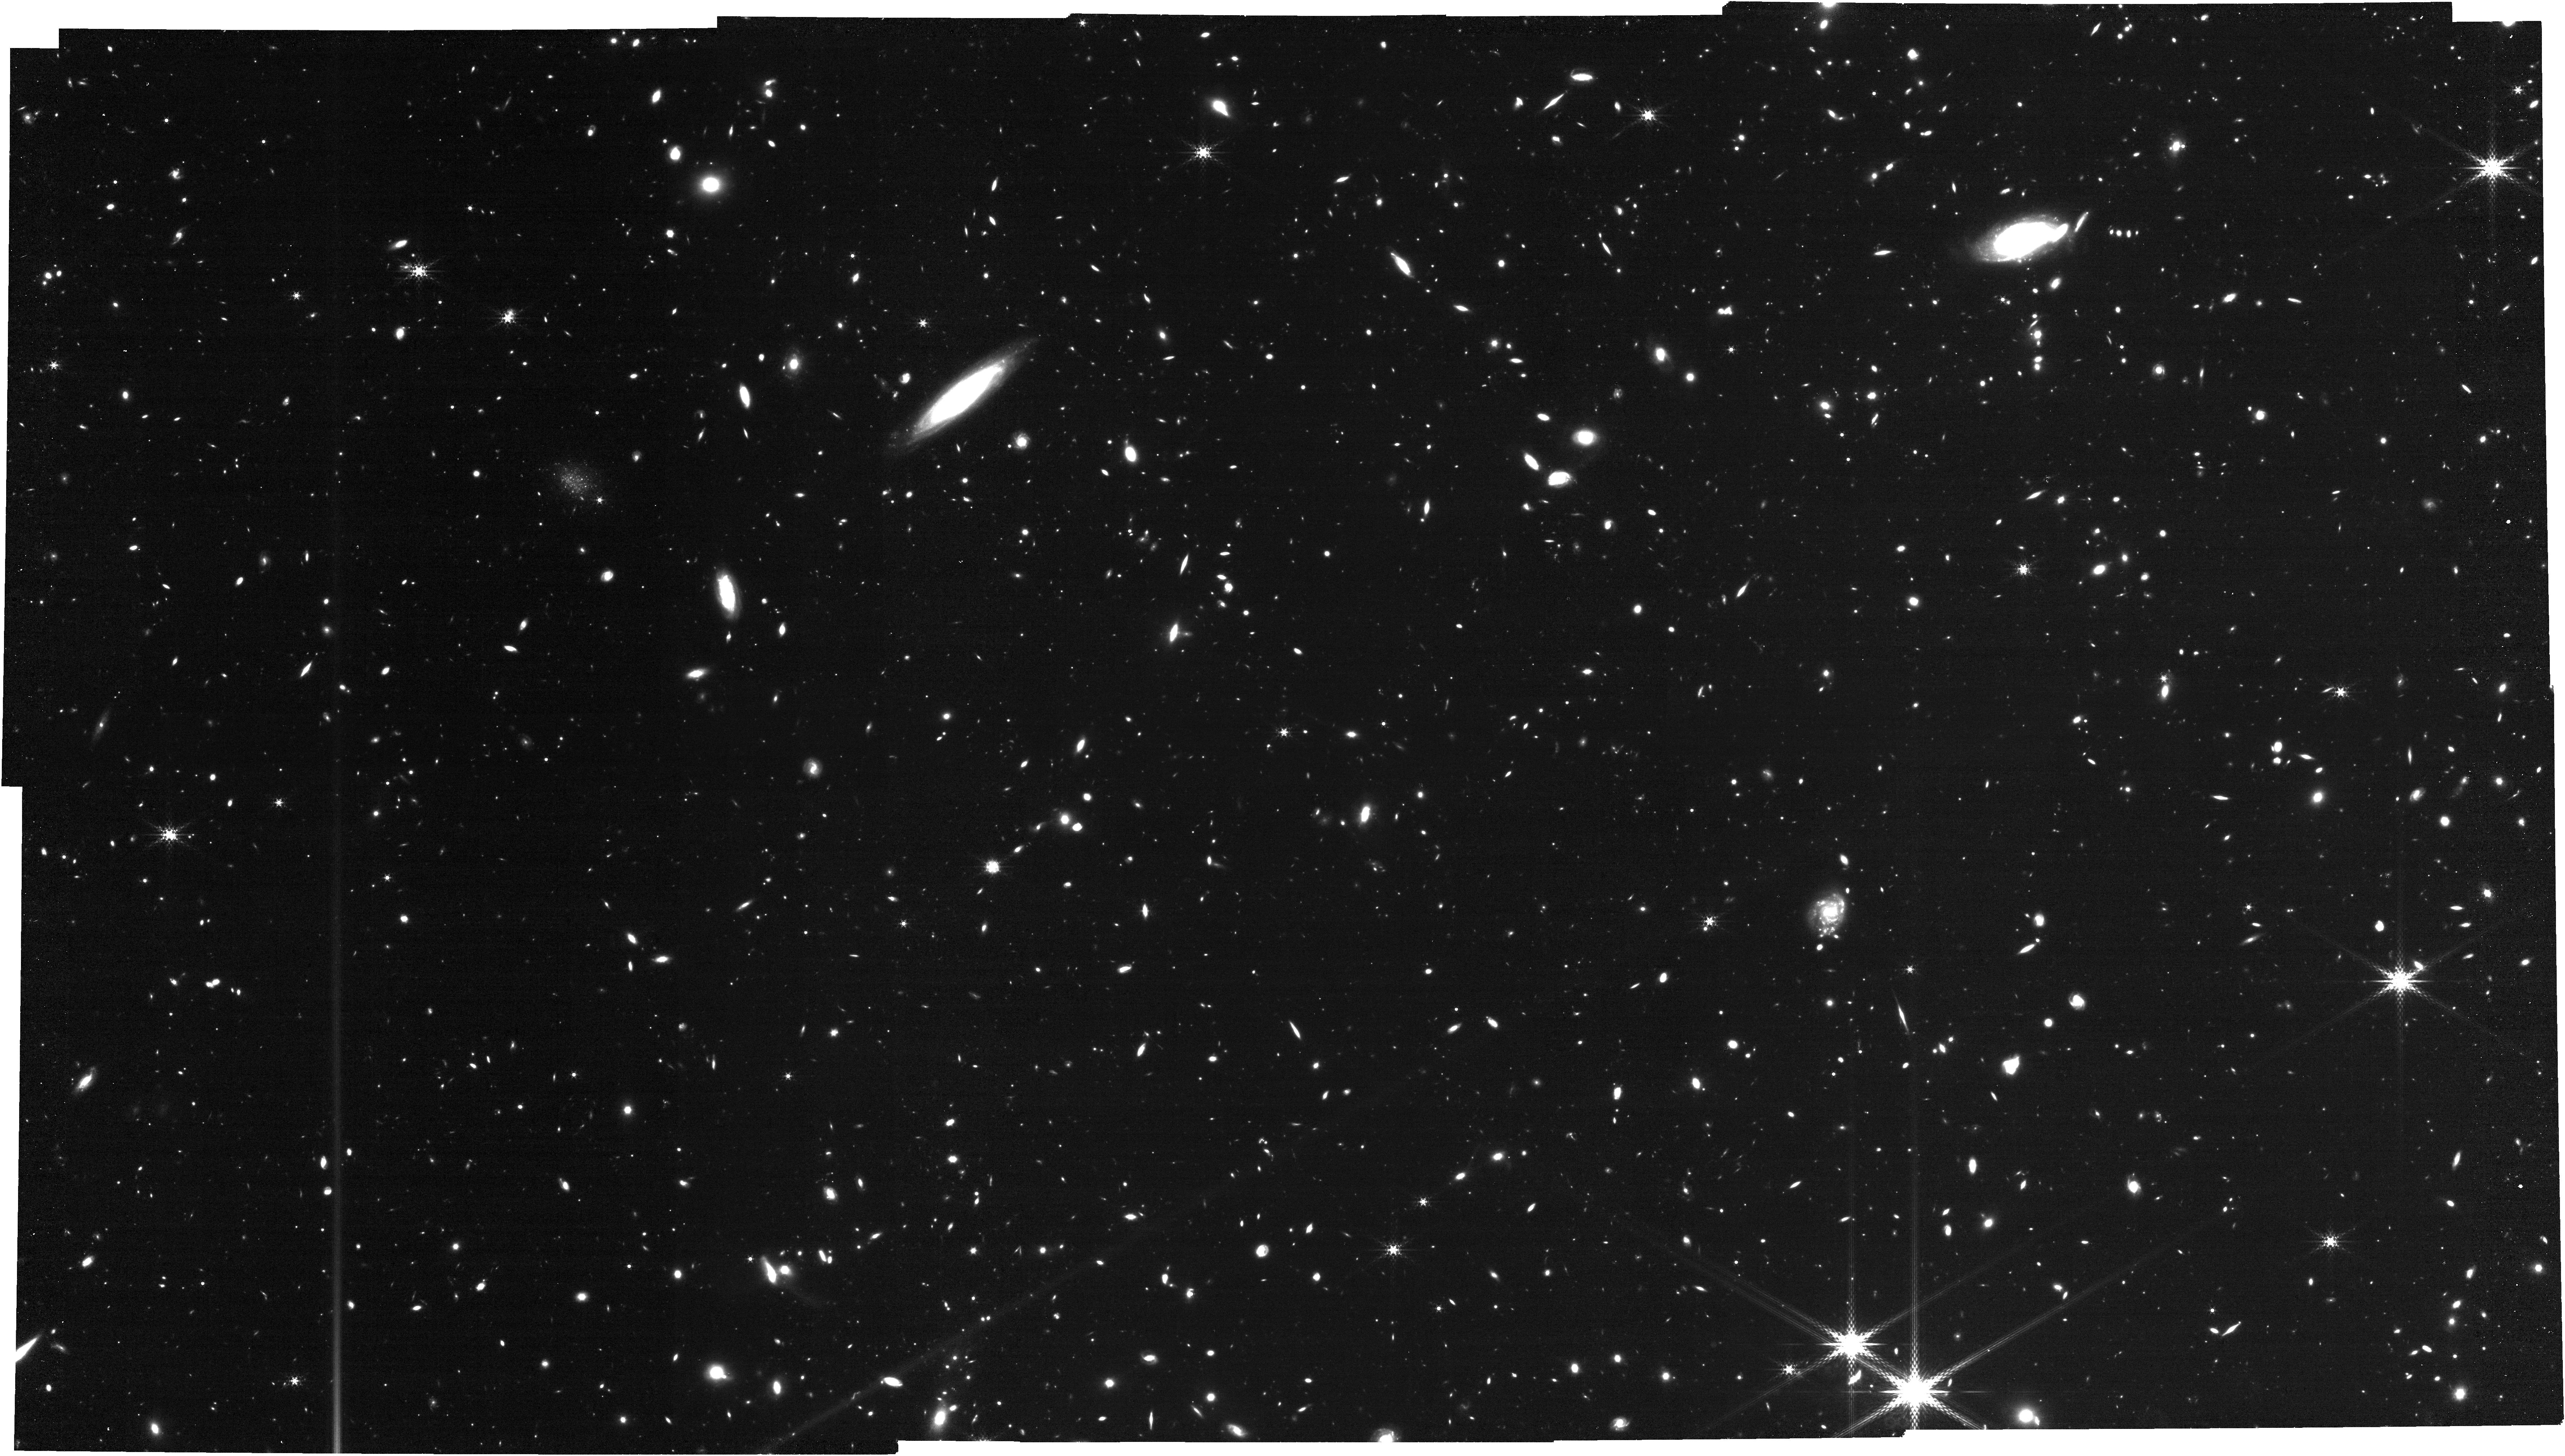
Target: PSOJ183-12
Instrument: NIRCAM
Filter: F410M
Exposure: 1.8 h
Observation ID: jw07436-o002_t002_nircam_clear-f410m

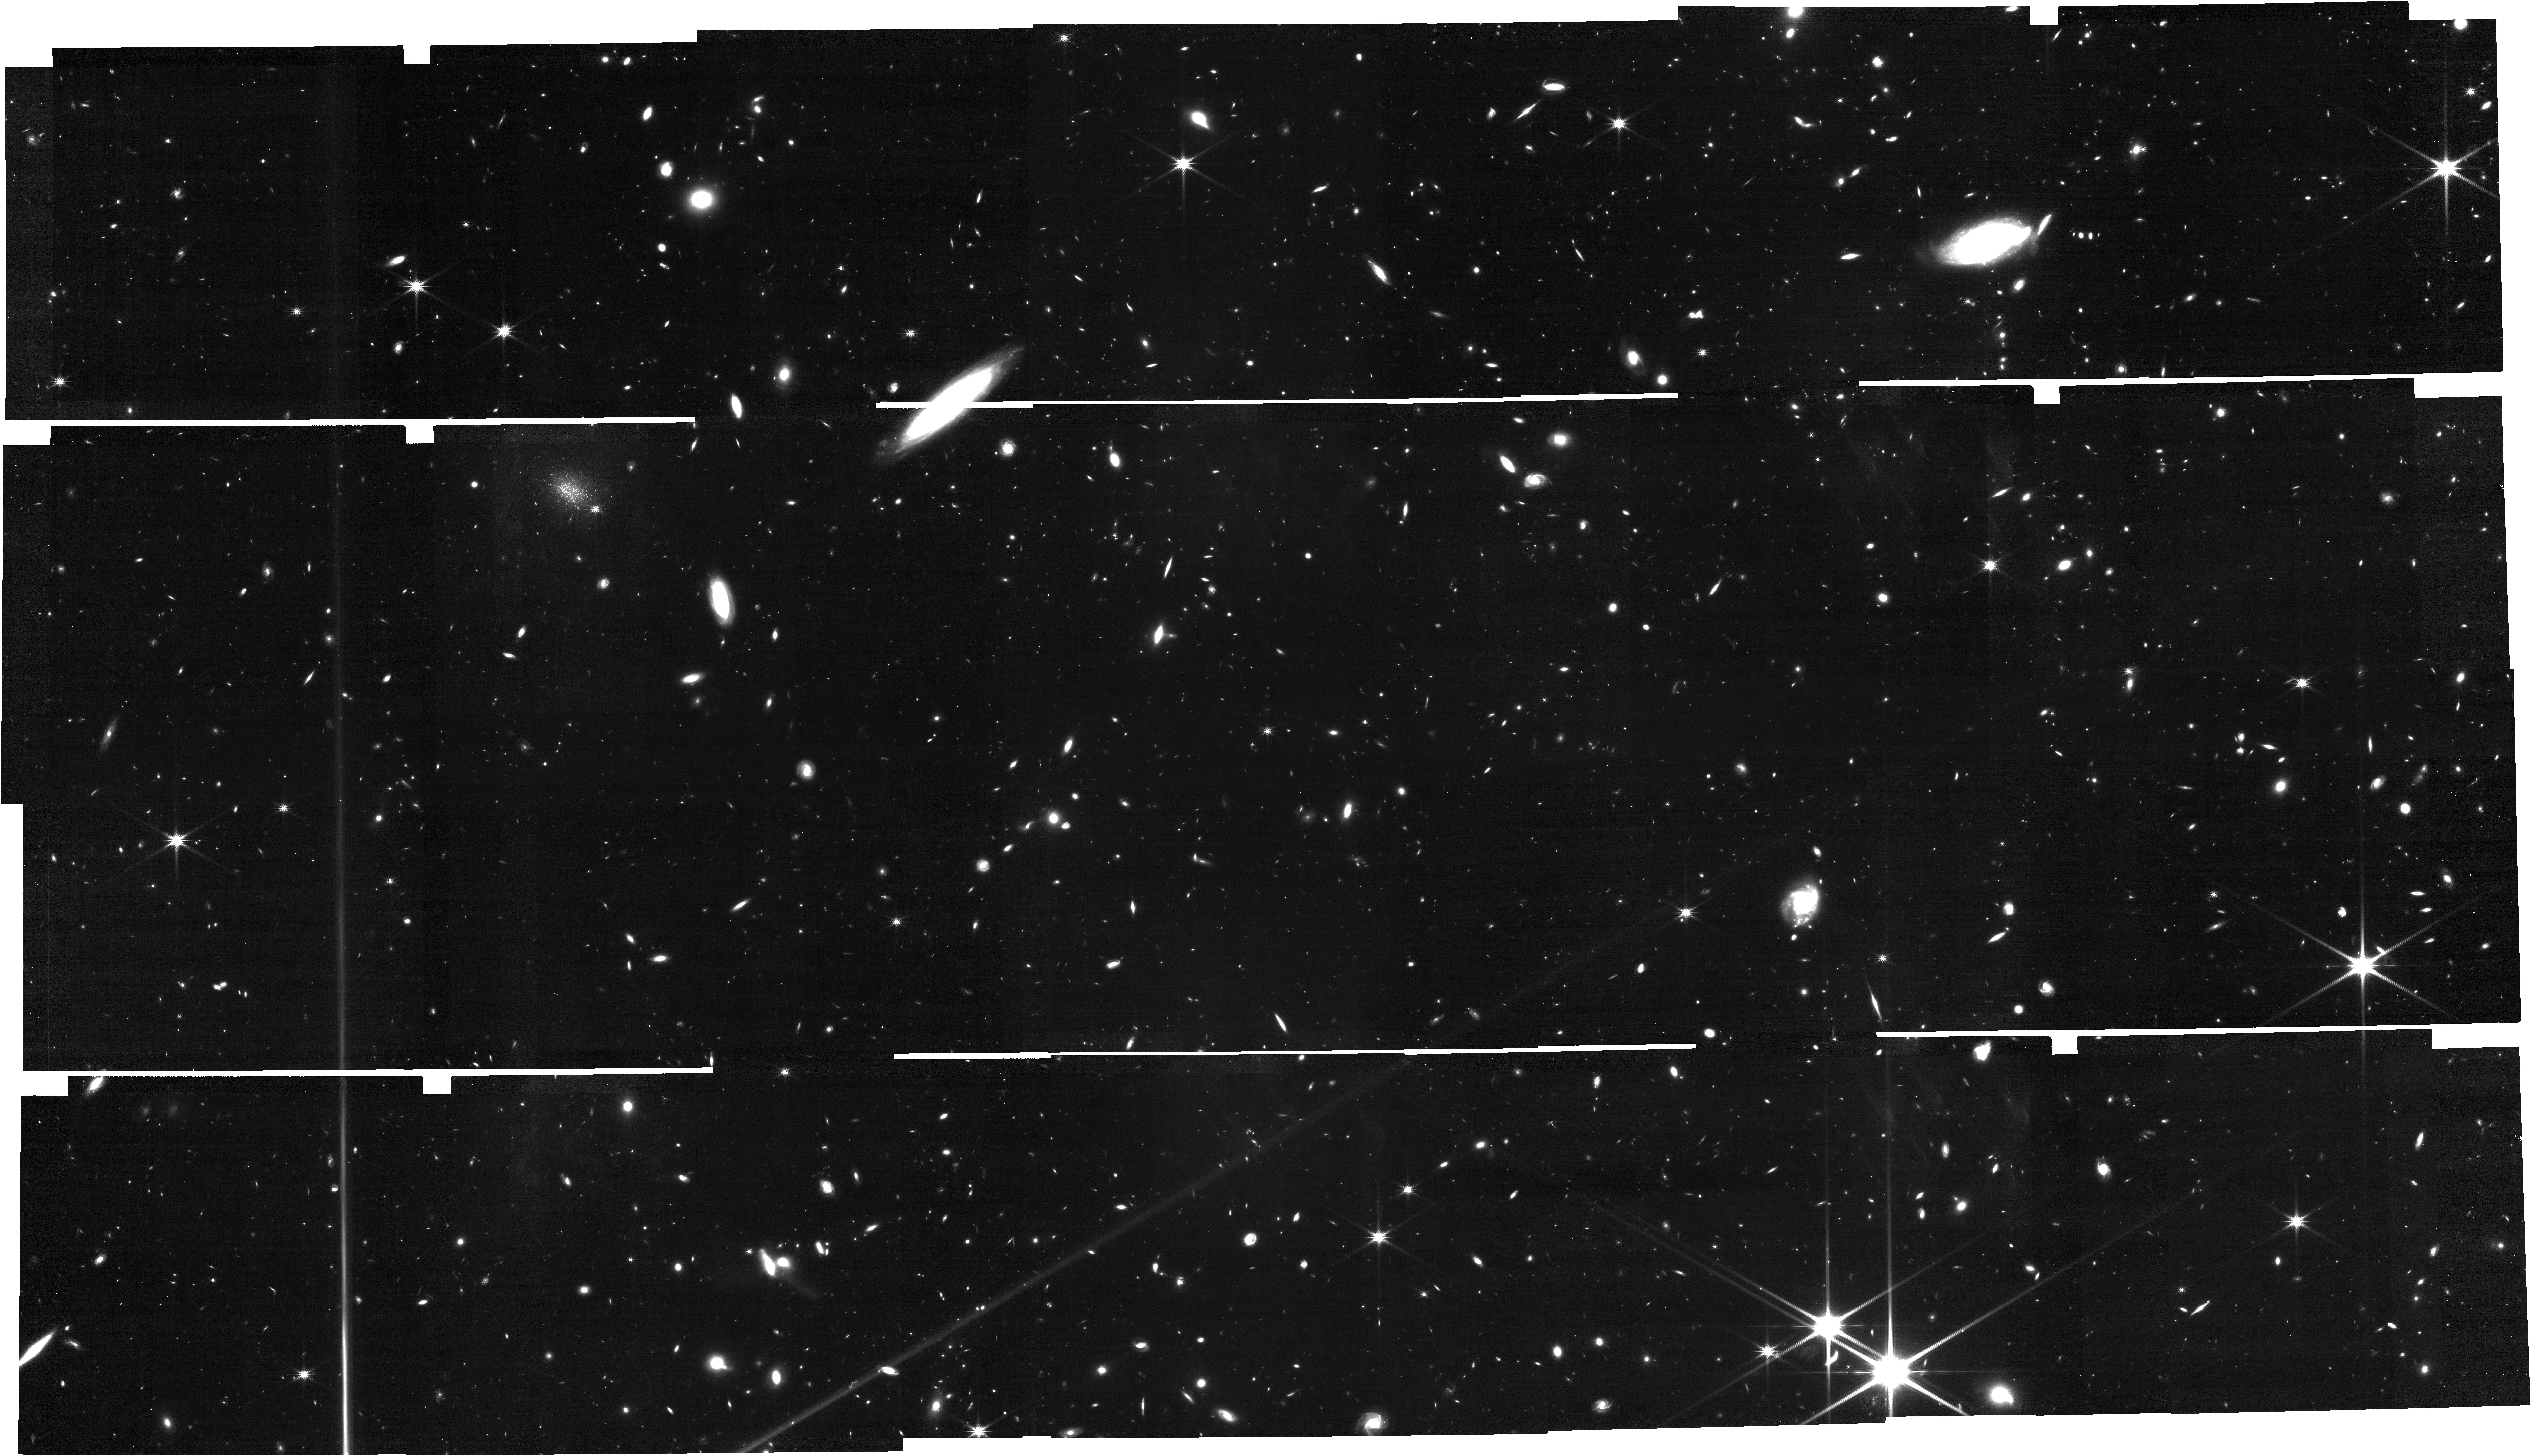
Target: PSOJ183-12
Instrument: NIRCAM
Filter: F200W
Exposure: 1.8 h
Observation ID: jw07436-o002_t002_nircam_clear-f200w

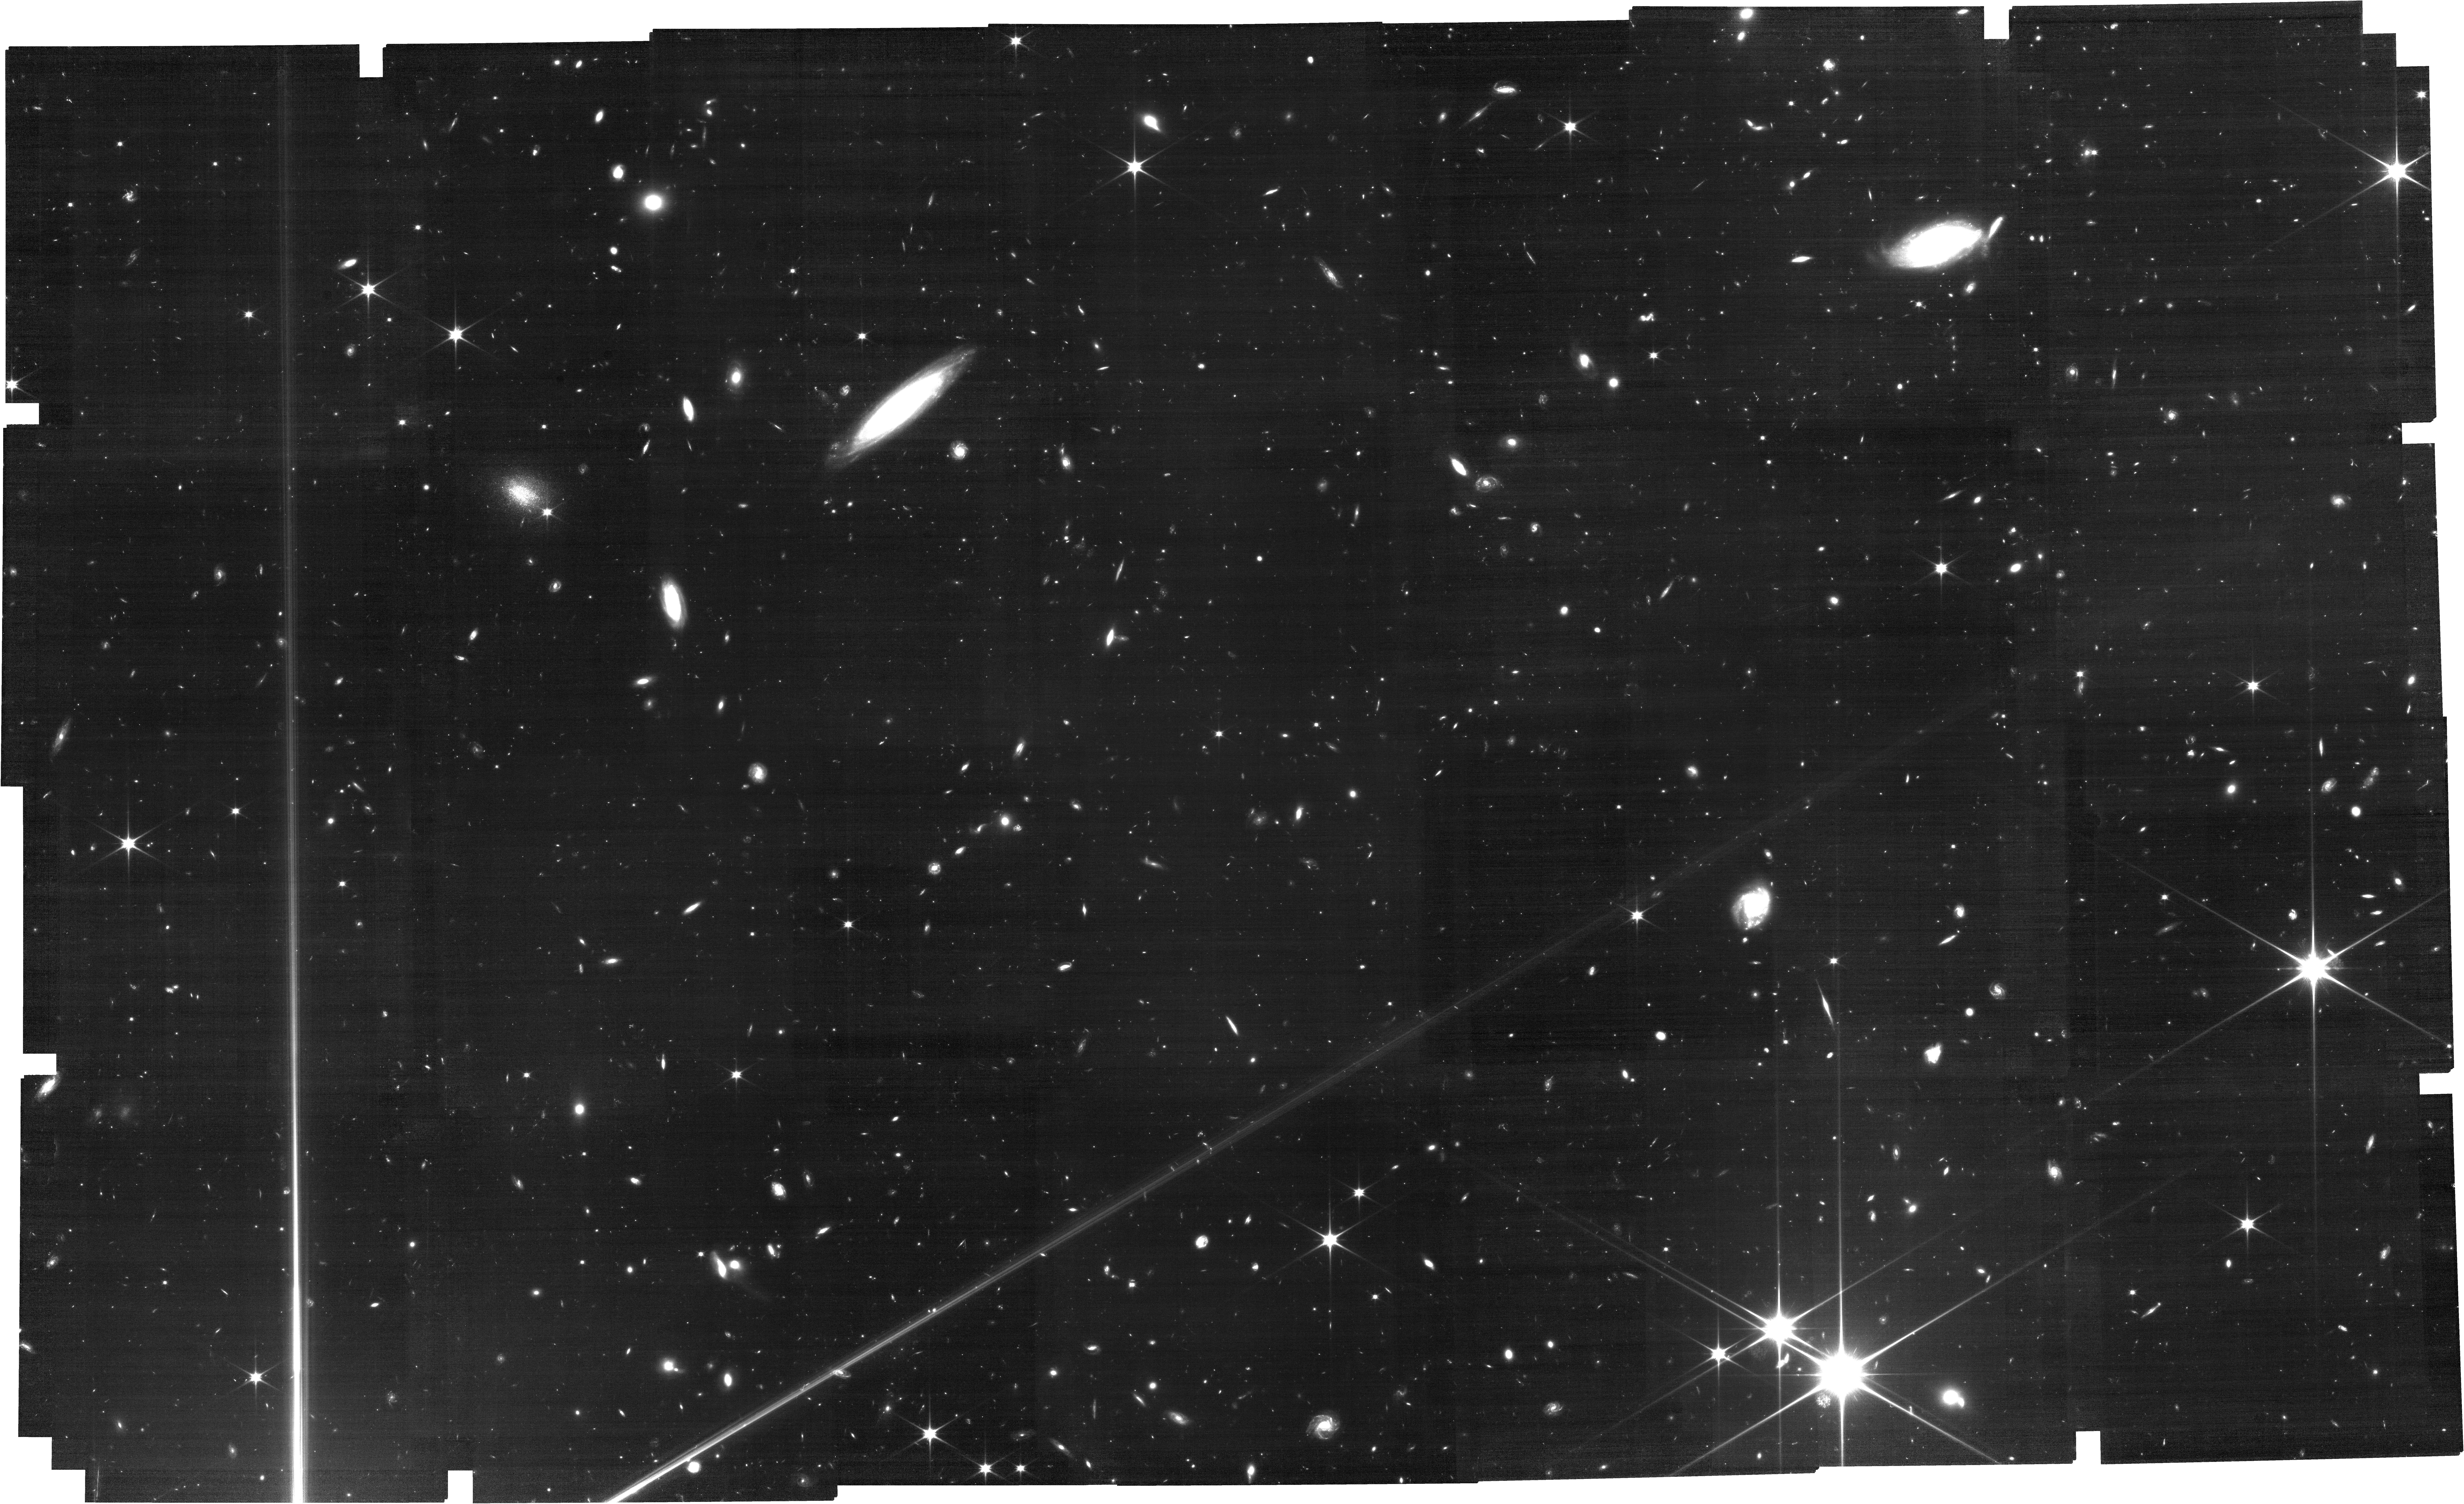
Target: PSOJ183-12
Instrument: NIRCAM
Filter: F090W
Exposure: 3.5 h
Observation ID: jw07436-o002_t002_nircam_clear-f090w

The Last Neutral Islands at the End of Reionization? Characterizing the Nature of the Longest Dark Gaps in IGM Transmission at z~5.3 (PI: Jin, Xiangyu)

Understanding when and how reionization happened is crucial for studying early structure formation and the properties of first galaxies in the Universe. During cosmic reionization, ionized regions gradually grew and overlapped in the IGM. At z>6, complete Gunn-Peterson troughs observed in the Ly-a forest of quasar spectra indicate ongoing reionization. At z~5.5, the average Ly-a effective optical depth suggests that most of the IGM is already highly ionized. However, some quasar sightlines still exhibit long troughs with no detectable flux (so-called “dark gaps") in Ly-a forests even at z<5.5. These long dark gaps could be the last remaining neutral islands in the IGM at the end of a highly inhomogeneous reionization process. If confirmed, it will have profound impact on the physics of reionization. We propose for joint JWST and Keck observations to study galaxy properties around two lowest-redshift long dark gaps known detected quasar absorption spectra at z=5.3. NIRCam/WFSS will measure the H-a redshift of ~230 galaxies (~75 in dark gap regions) and joint Keck observations will probe Ly-a emission from detected galaxies. If long dark gaps are indeed neutral islands, we expect a significant lower Ly-a visibility, and a large Ly-a/Ha velocity offset, among JWST-detected H-a emitters in the dark gap regions due to saturated IGM absorption. We will also characterize the galaxy density field around long dark gaps. This joint program will allow us to directly test the ultra-late reionization model and to place robust constraints on the topology of reionization and the nature of inhomogeneous reionization.